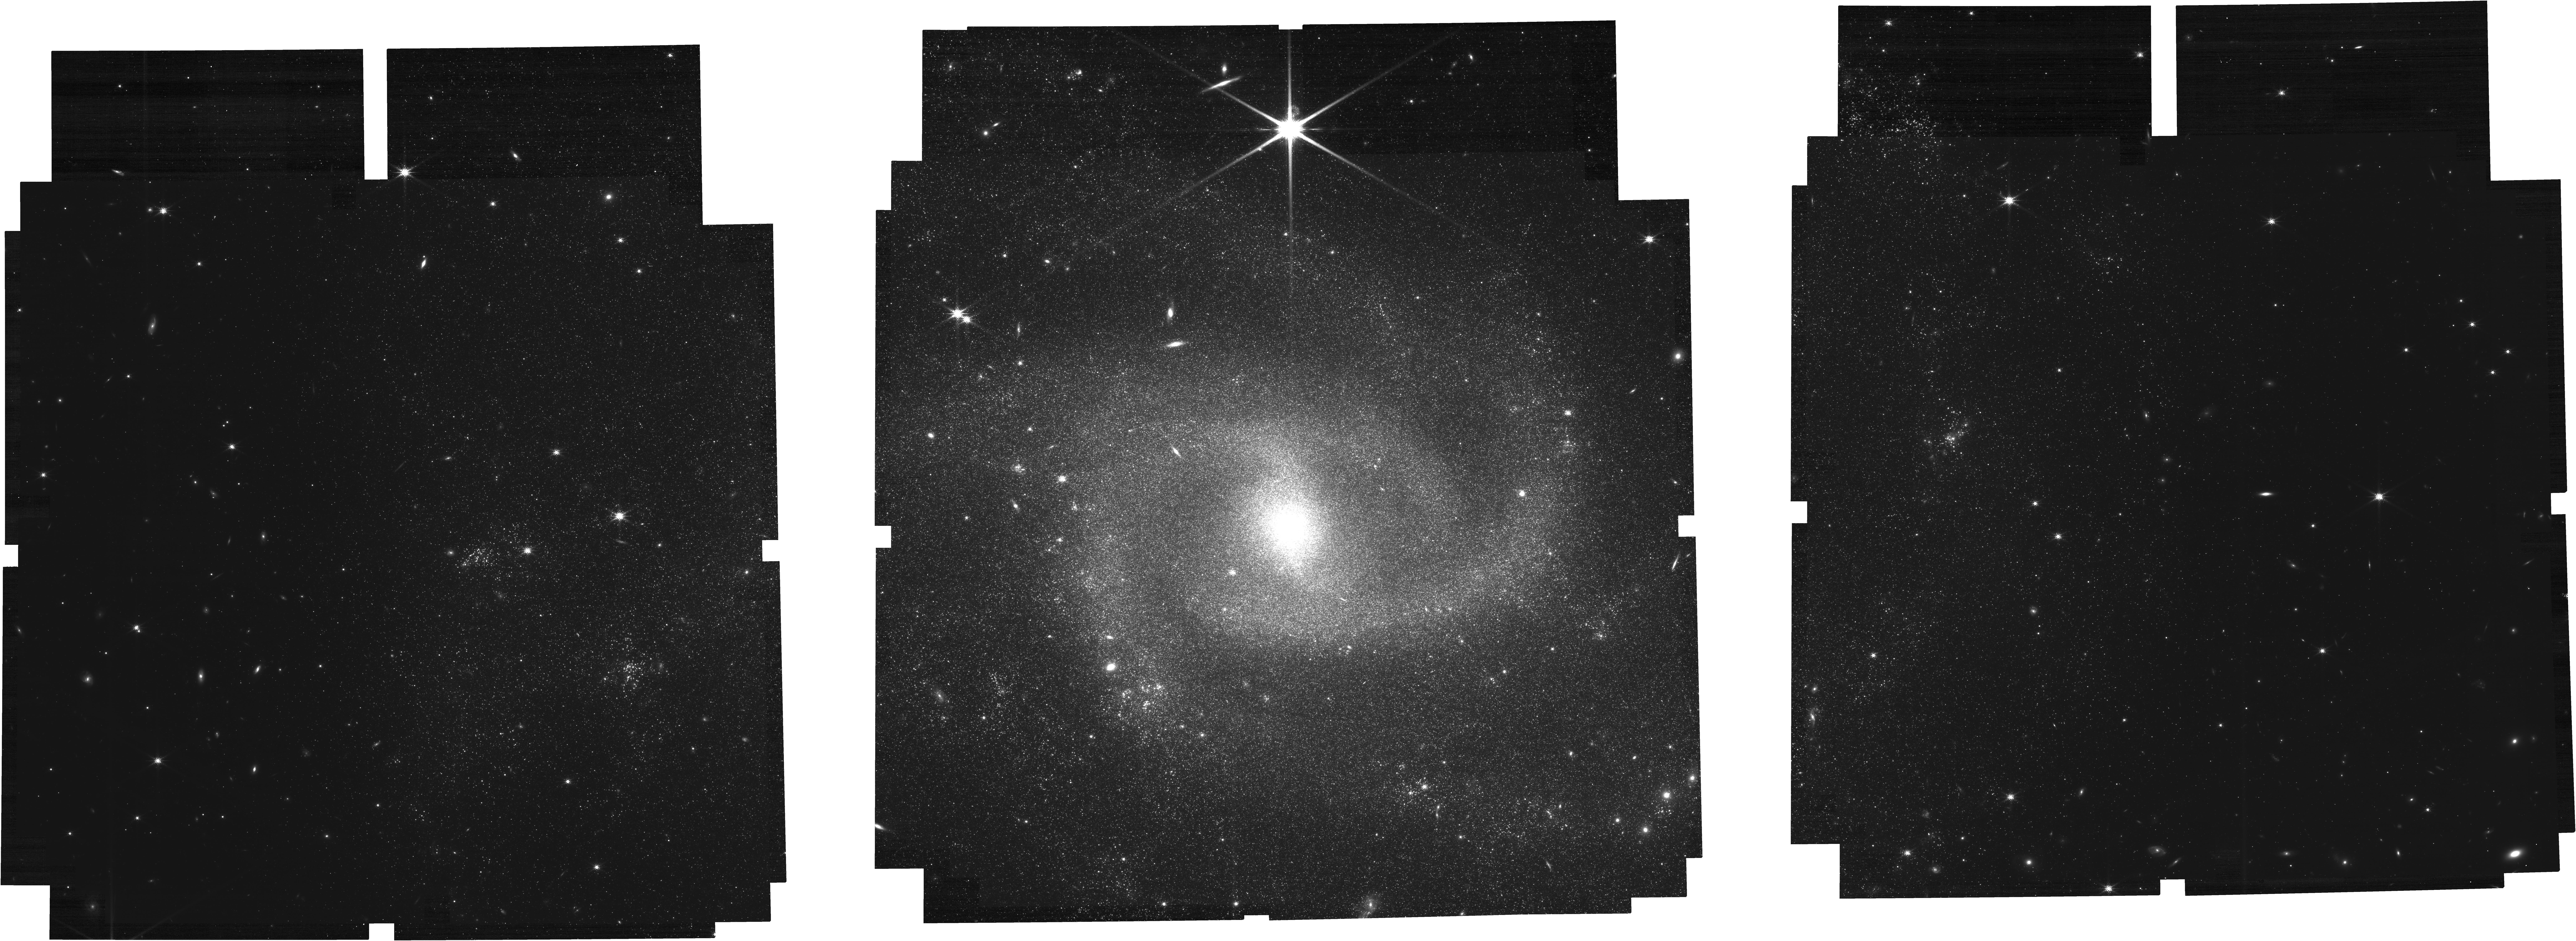
Target: NGC-2835
Instrument: NIRCAM
Filter: F200W
Exposure: 4.1 h
Observation ID: jw04924-o001_t001_nircam_clear-f200w

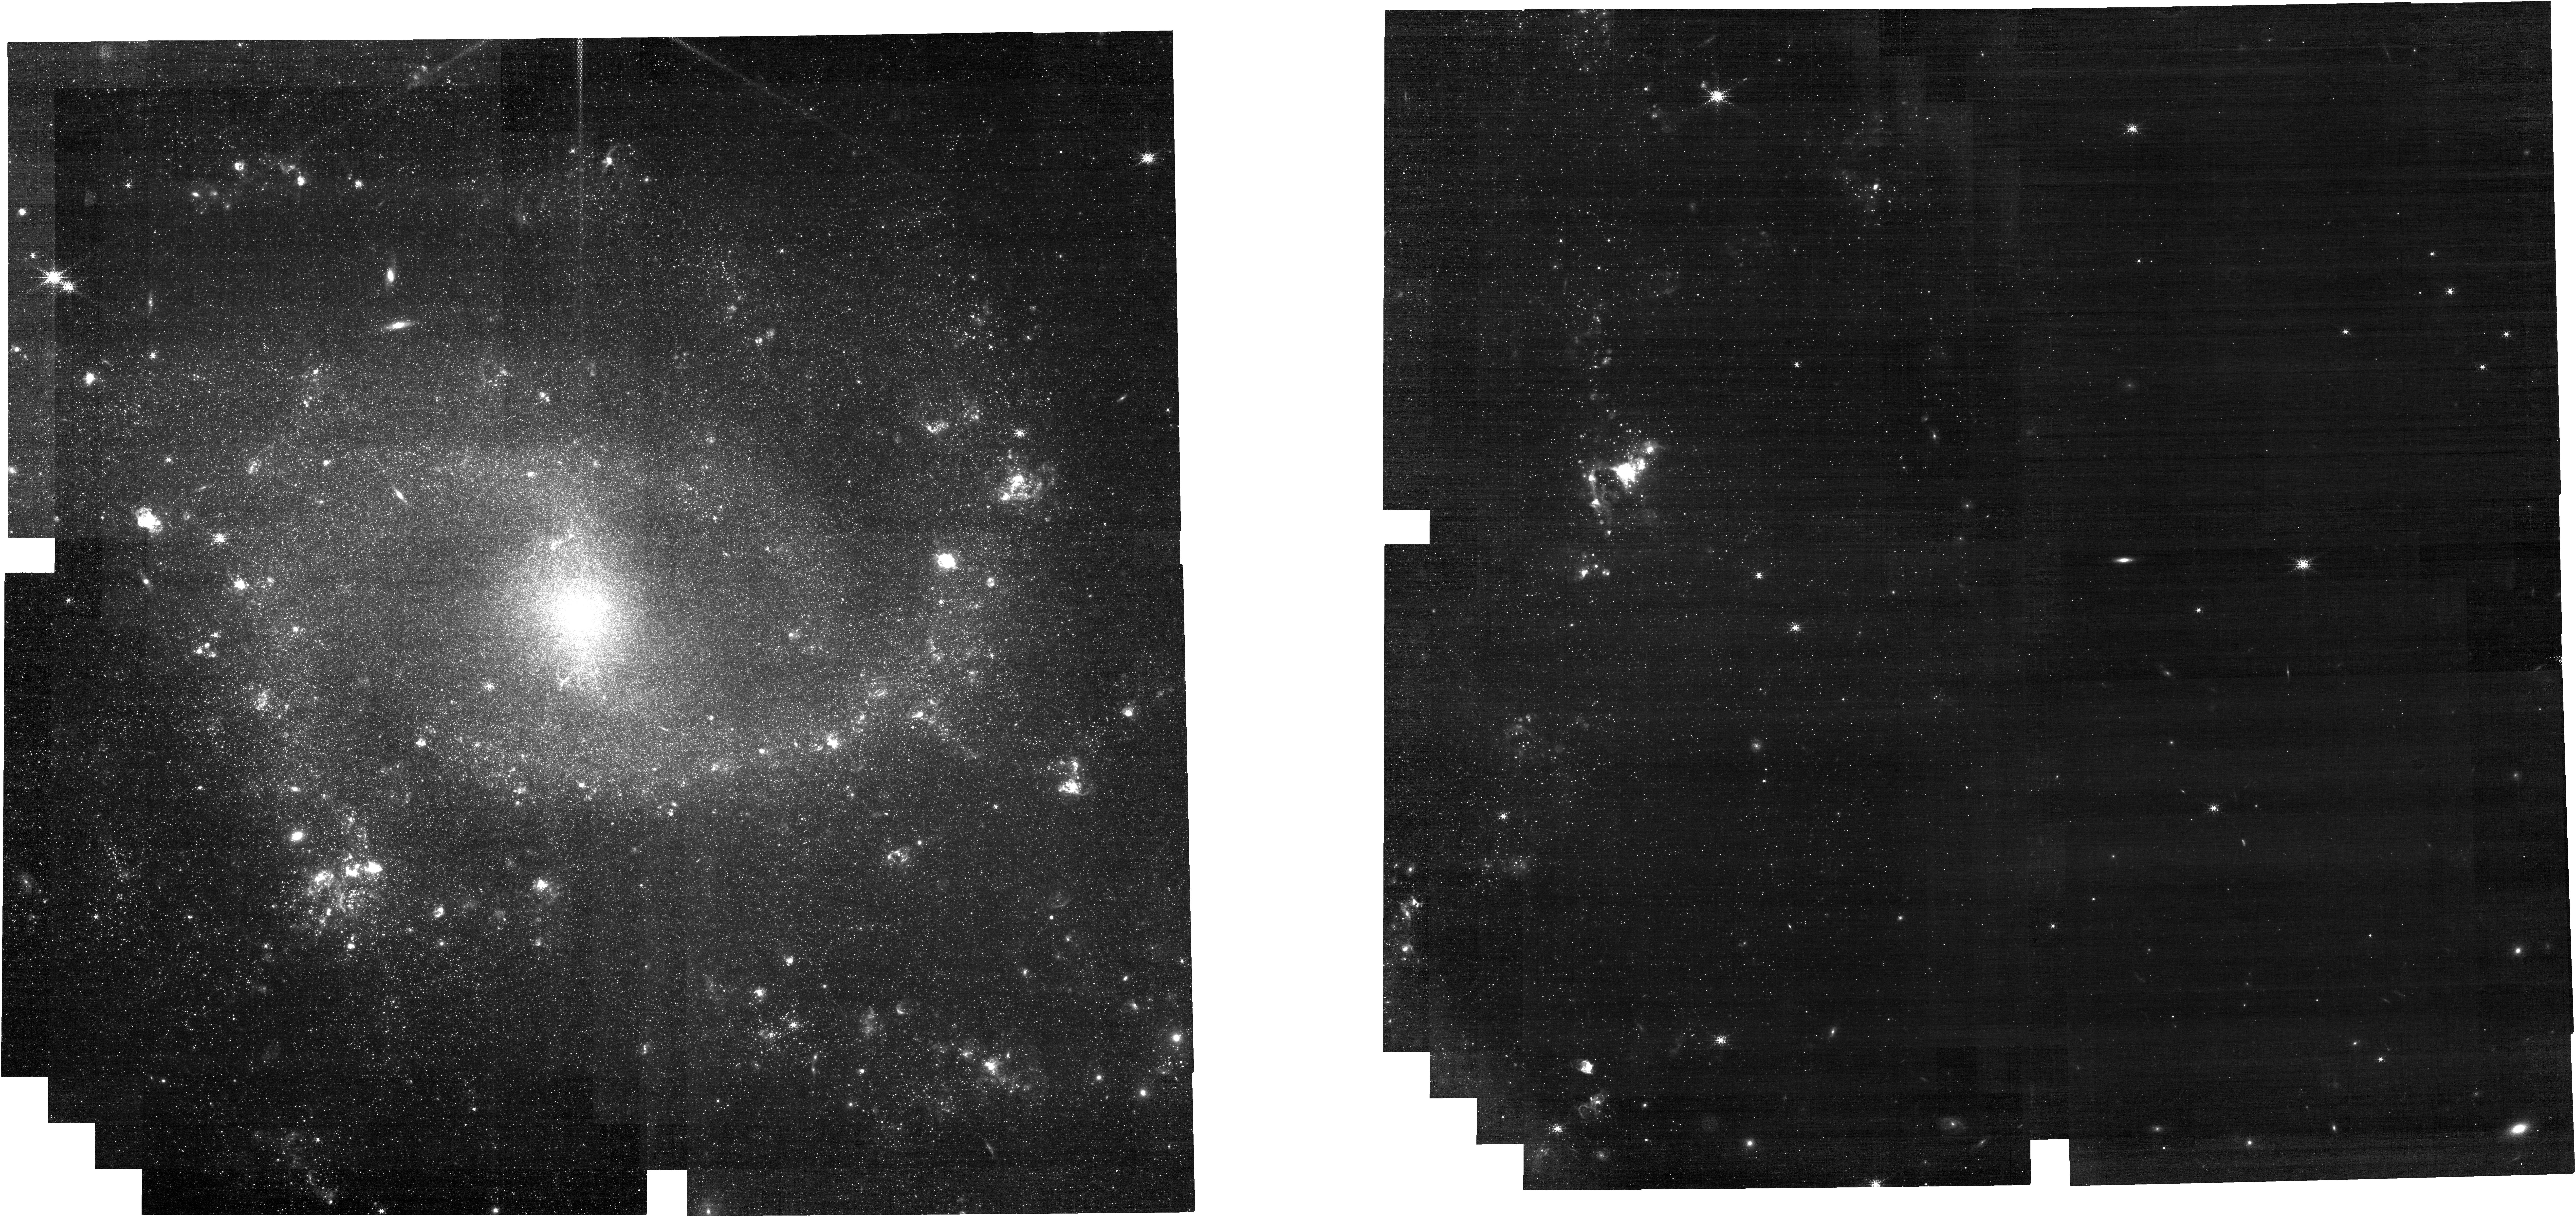
Target: NGC-2835
Instrument: NIRCAM
Filter: F187N
Exposure: 43 min
Observation ID: jw04924-o002_t001_nircam_clear-f187n

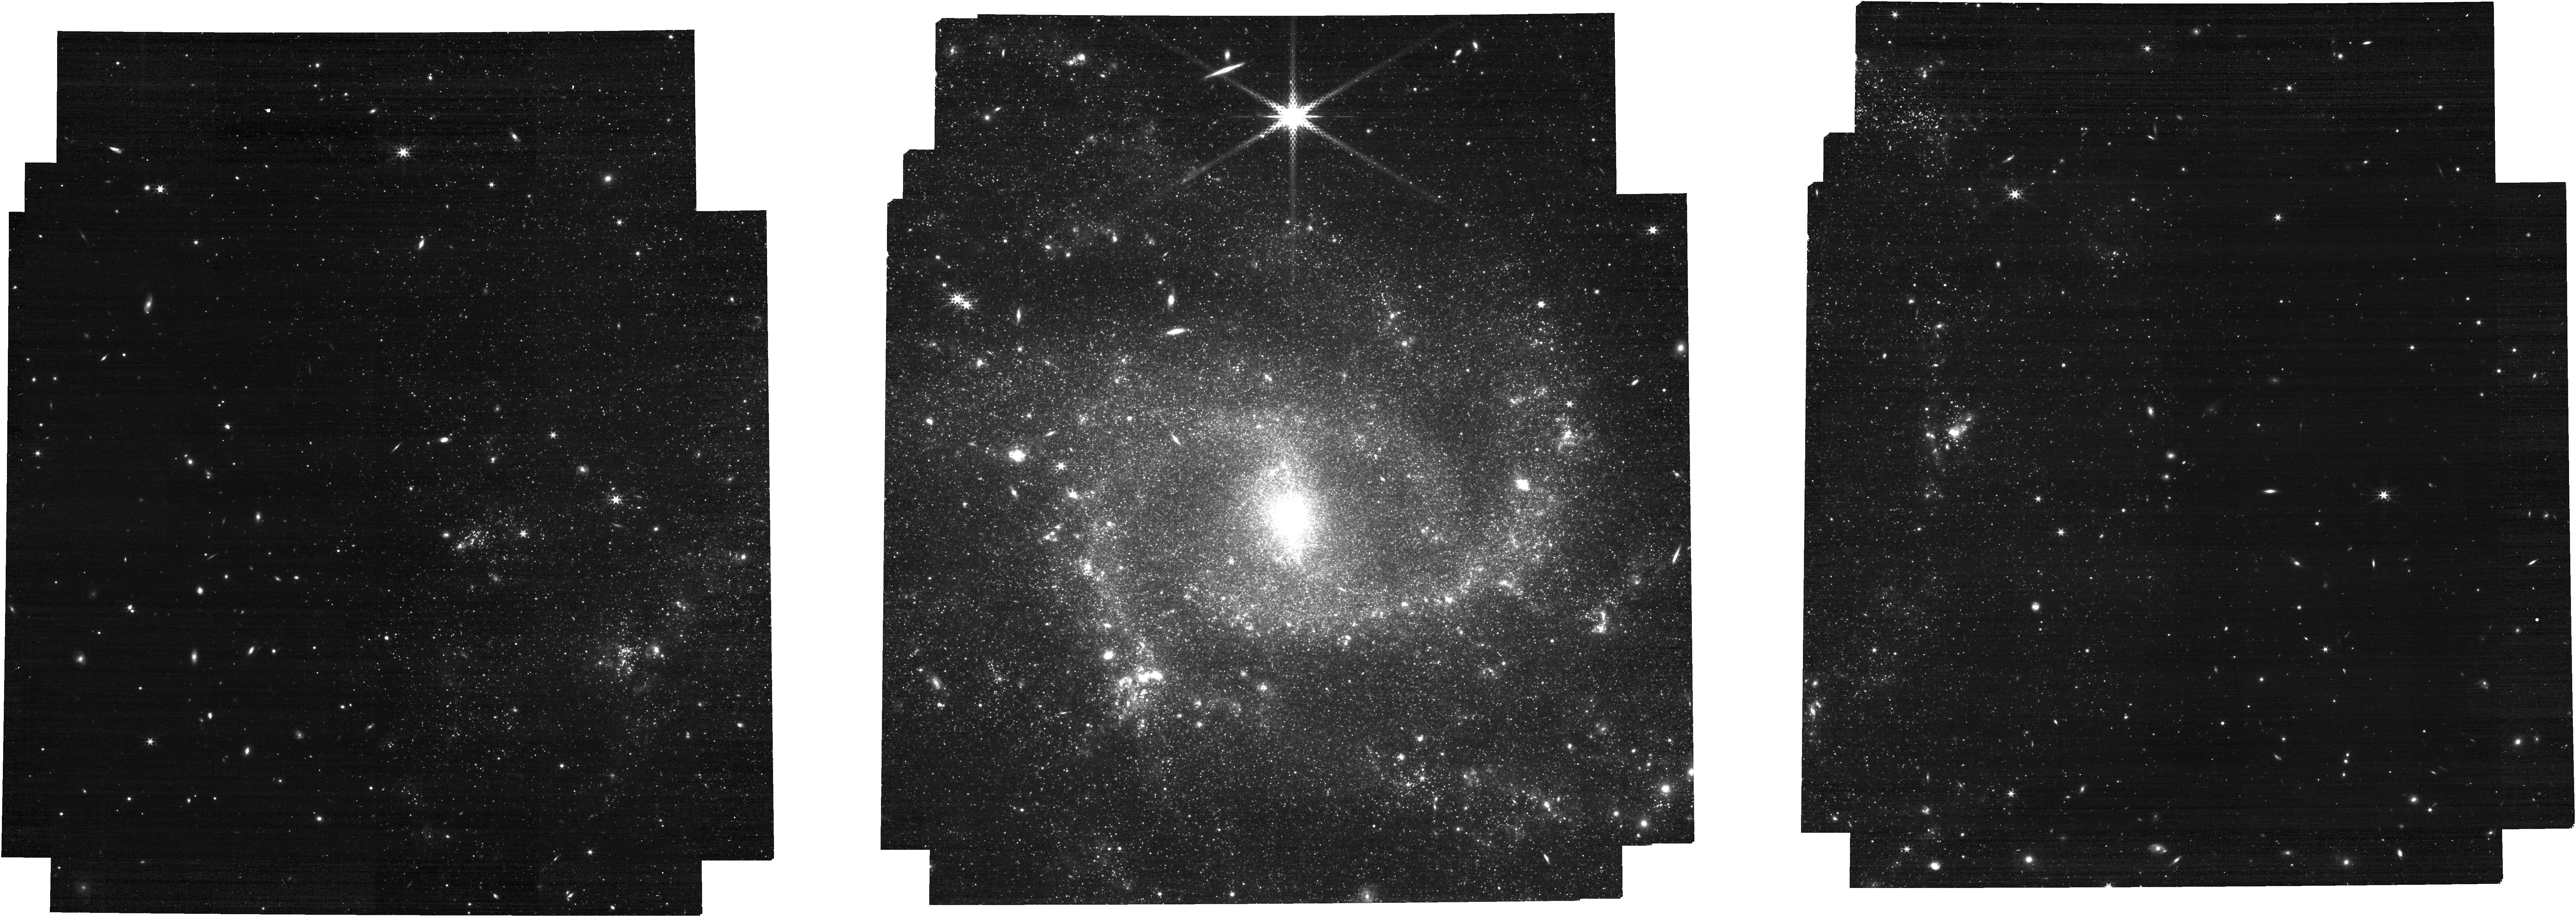
Target: NGC-2835
Instrument: NIRCAM
Filter: F410M
Exposure: 21 min
Observation ID: jw04924-o001_t001_nircam_clear-f410m

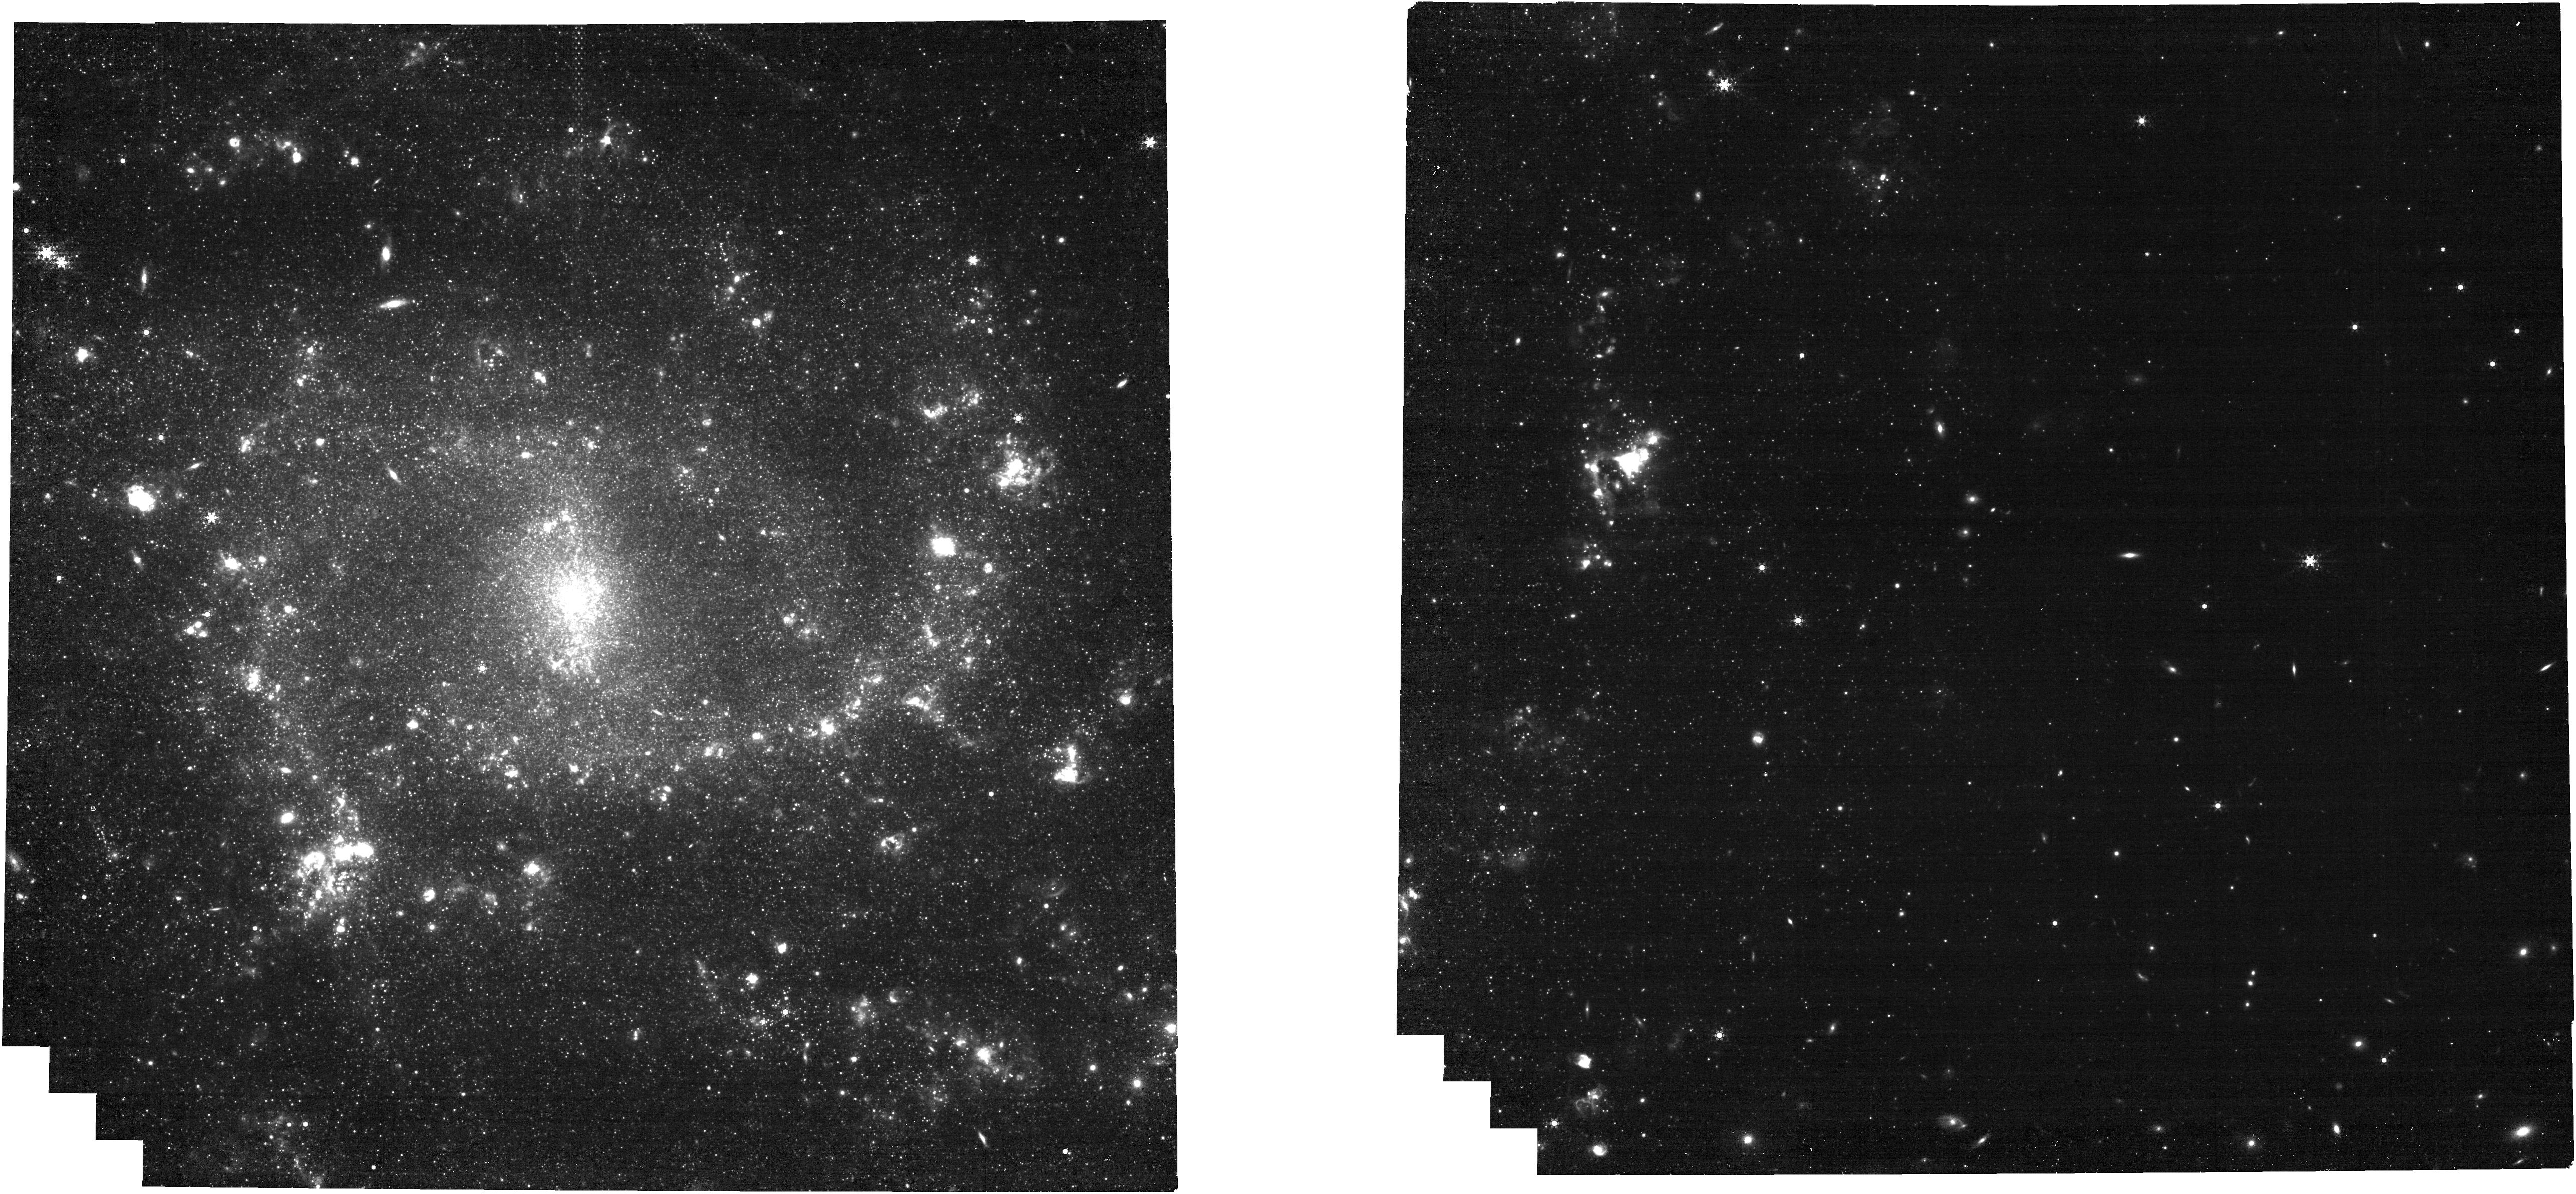
Target: NGC-2835
Instrument: NIRCAM
Filter: F444W+F405N
Exposure: 43 min
Observation ID: jw04924-o002_t001_nircam_f405n-f444w

A Novel Wavelength Calibration of NIRCam WFSS with a Nearby Star-Forming Galaxy (PI: Sun, Fengwu)

As one of the most powerful observing modes of JWST, NIRCam WFSS can efficiently obtain spectroscopic redshifts of a huge sample of distant galaxies through the detections of strong emission lines. However, ironically, all the wavelength calibrations of NIRCam WFSS rely on very limited data taken so far: one post-AGB star with a dozen of emission lines at a few dithering positions. This hampers the accurate redshift determinations for thousands of galaxies, which have been discovered with hundreds of hours of precious JWST time. We propose a novel and efficient wavelength calibration of NIRCam WFSS, specifically for its field-dependence (i.e., distortion / curvature) with all the four module x grism combinations. This will be achieved by observing the Brackett alpha (BrA, 4.05 um) emission from the HII regions of a nearby face-on spiral galaxy. The galaxy NGC 2835 has been observed with HST, JWST NIRCam, MIRI, VLT/MUSE and ALMA through the PHANGS survey, and therefore the astrometry and velocity field are highly accurate. We will model the offset between BrA emission detected with narrow-band imaging and grism spectroscopy, and thus provide the most accurate wavelength calibration model to the broader JWST user community. Scientifically, this program can also search for highly dust-obscured star-forming clusters through BrA and Paschen-alpha line imaging, providing the last missing piece for a comprehensive study of star clusters, gas clouds and HII regions in a paradigmatic nearby galactic ecosystem.